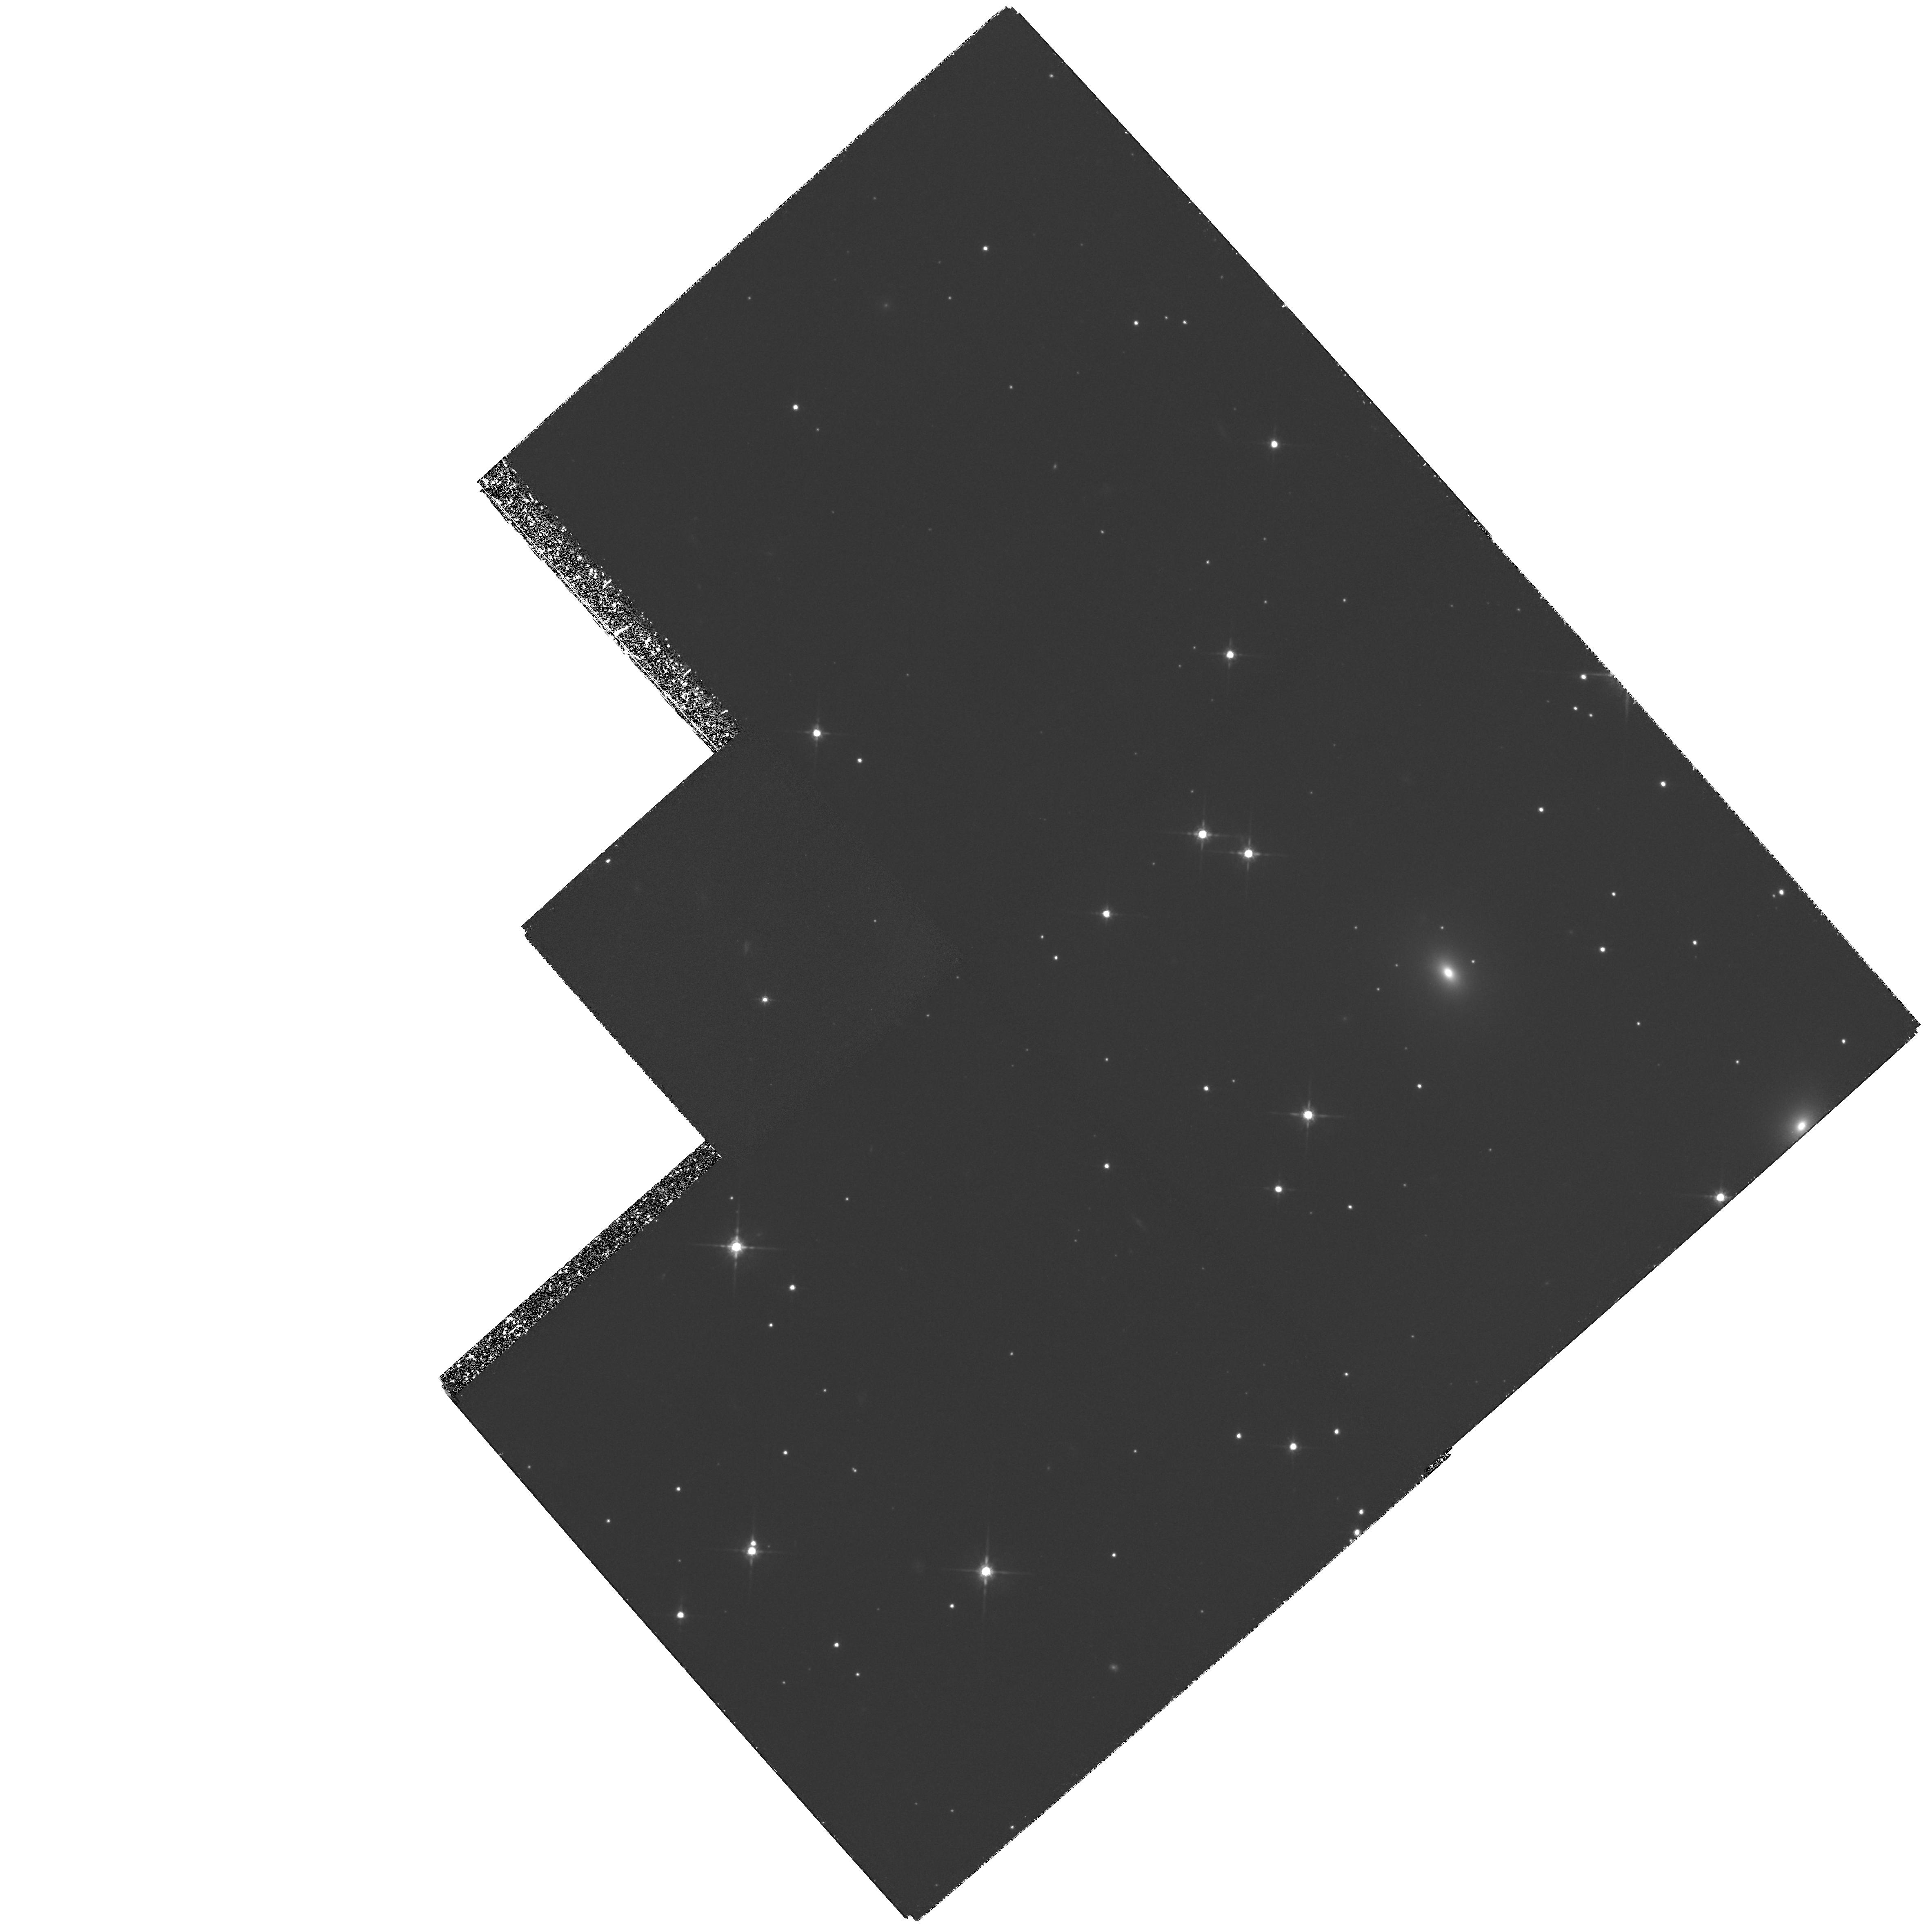
Target: 3C111-EAST. Instrument: WFPC2/PC. Filter: F791W. Exposure: 5.9 h. Observation ID: hst_5931_02_wfpc2_pc_f791w_u2tg02

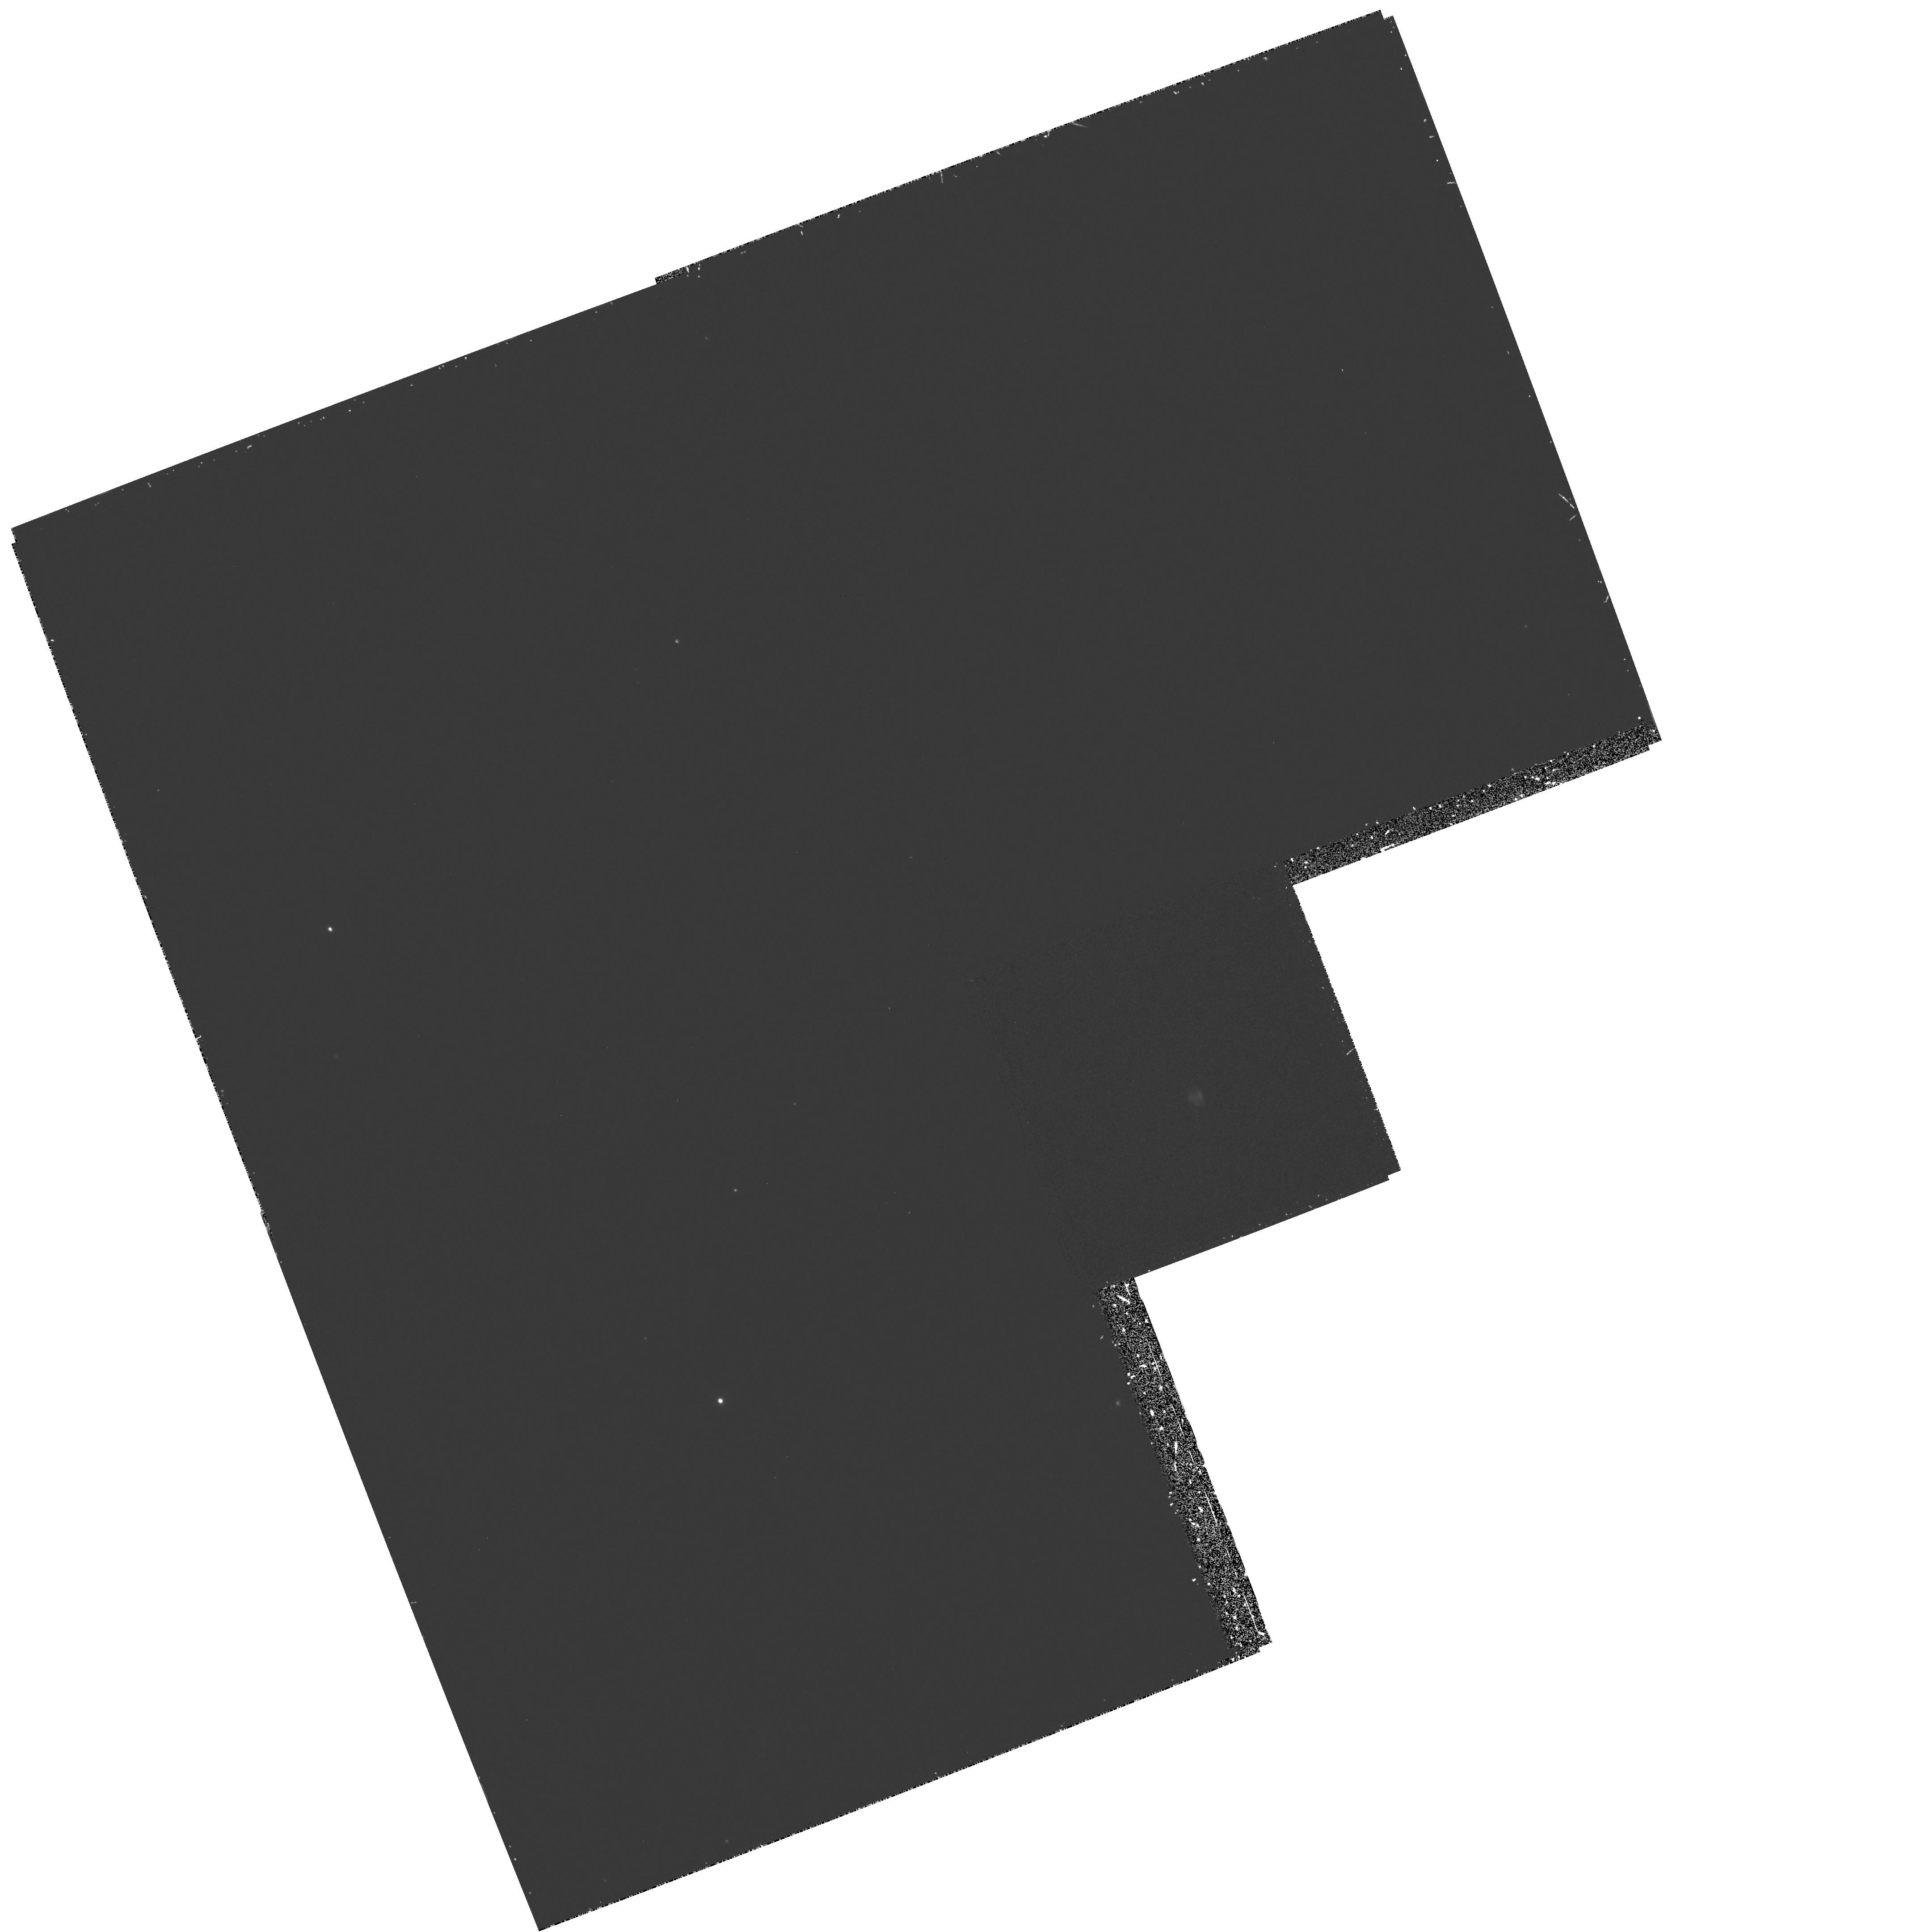
Target: PICTOR-A-WEST. Instrument: WFPC2/PC. Filter: F300W. Exposure: 53 min. Observation ID: hst_5931_01_wfpc2_pc_f300w_u2tg01

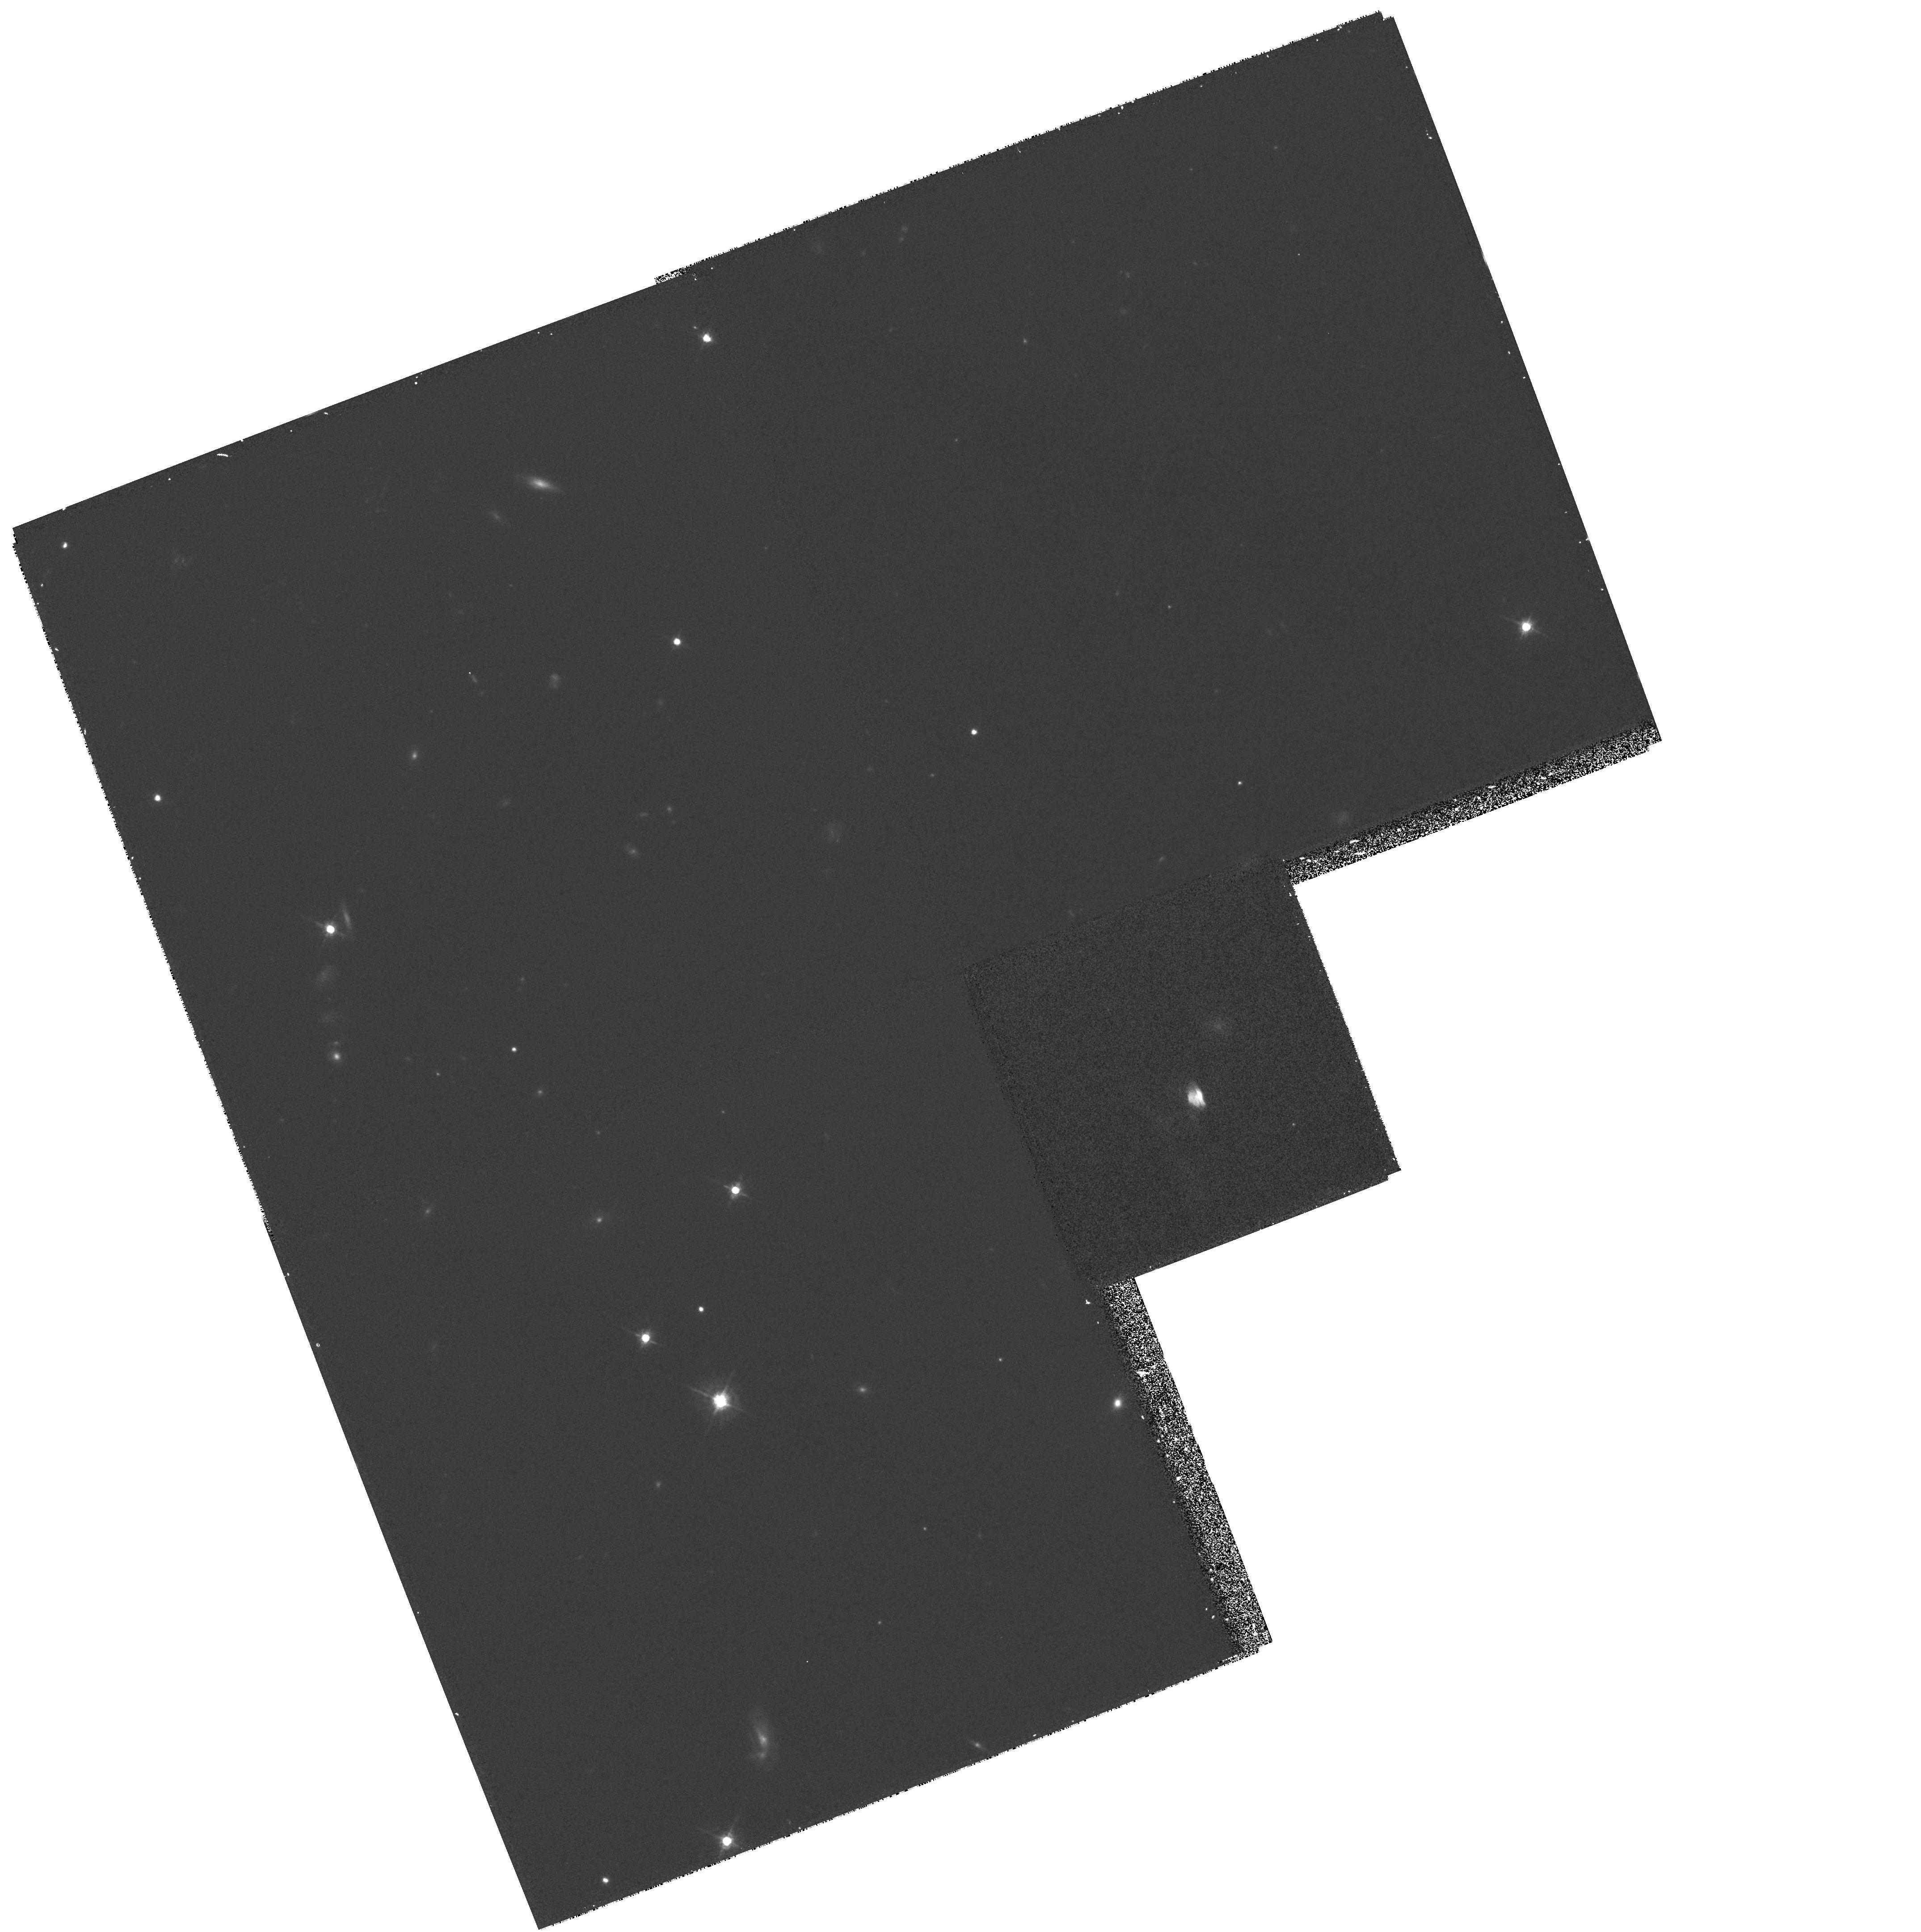
Target: PICTOR-A-WEST. Instrument: WFPC2/PC. Filter: F622W. Exposure: 17 min. Observation ID: hst_5931_01_wfpc2_pc_f622w_u2tg01

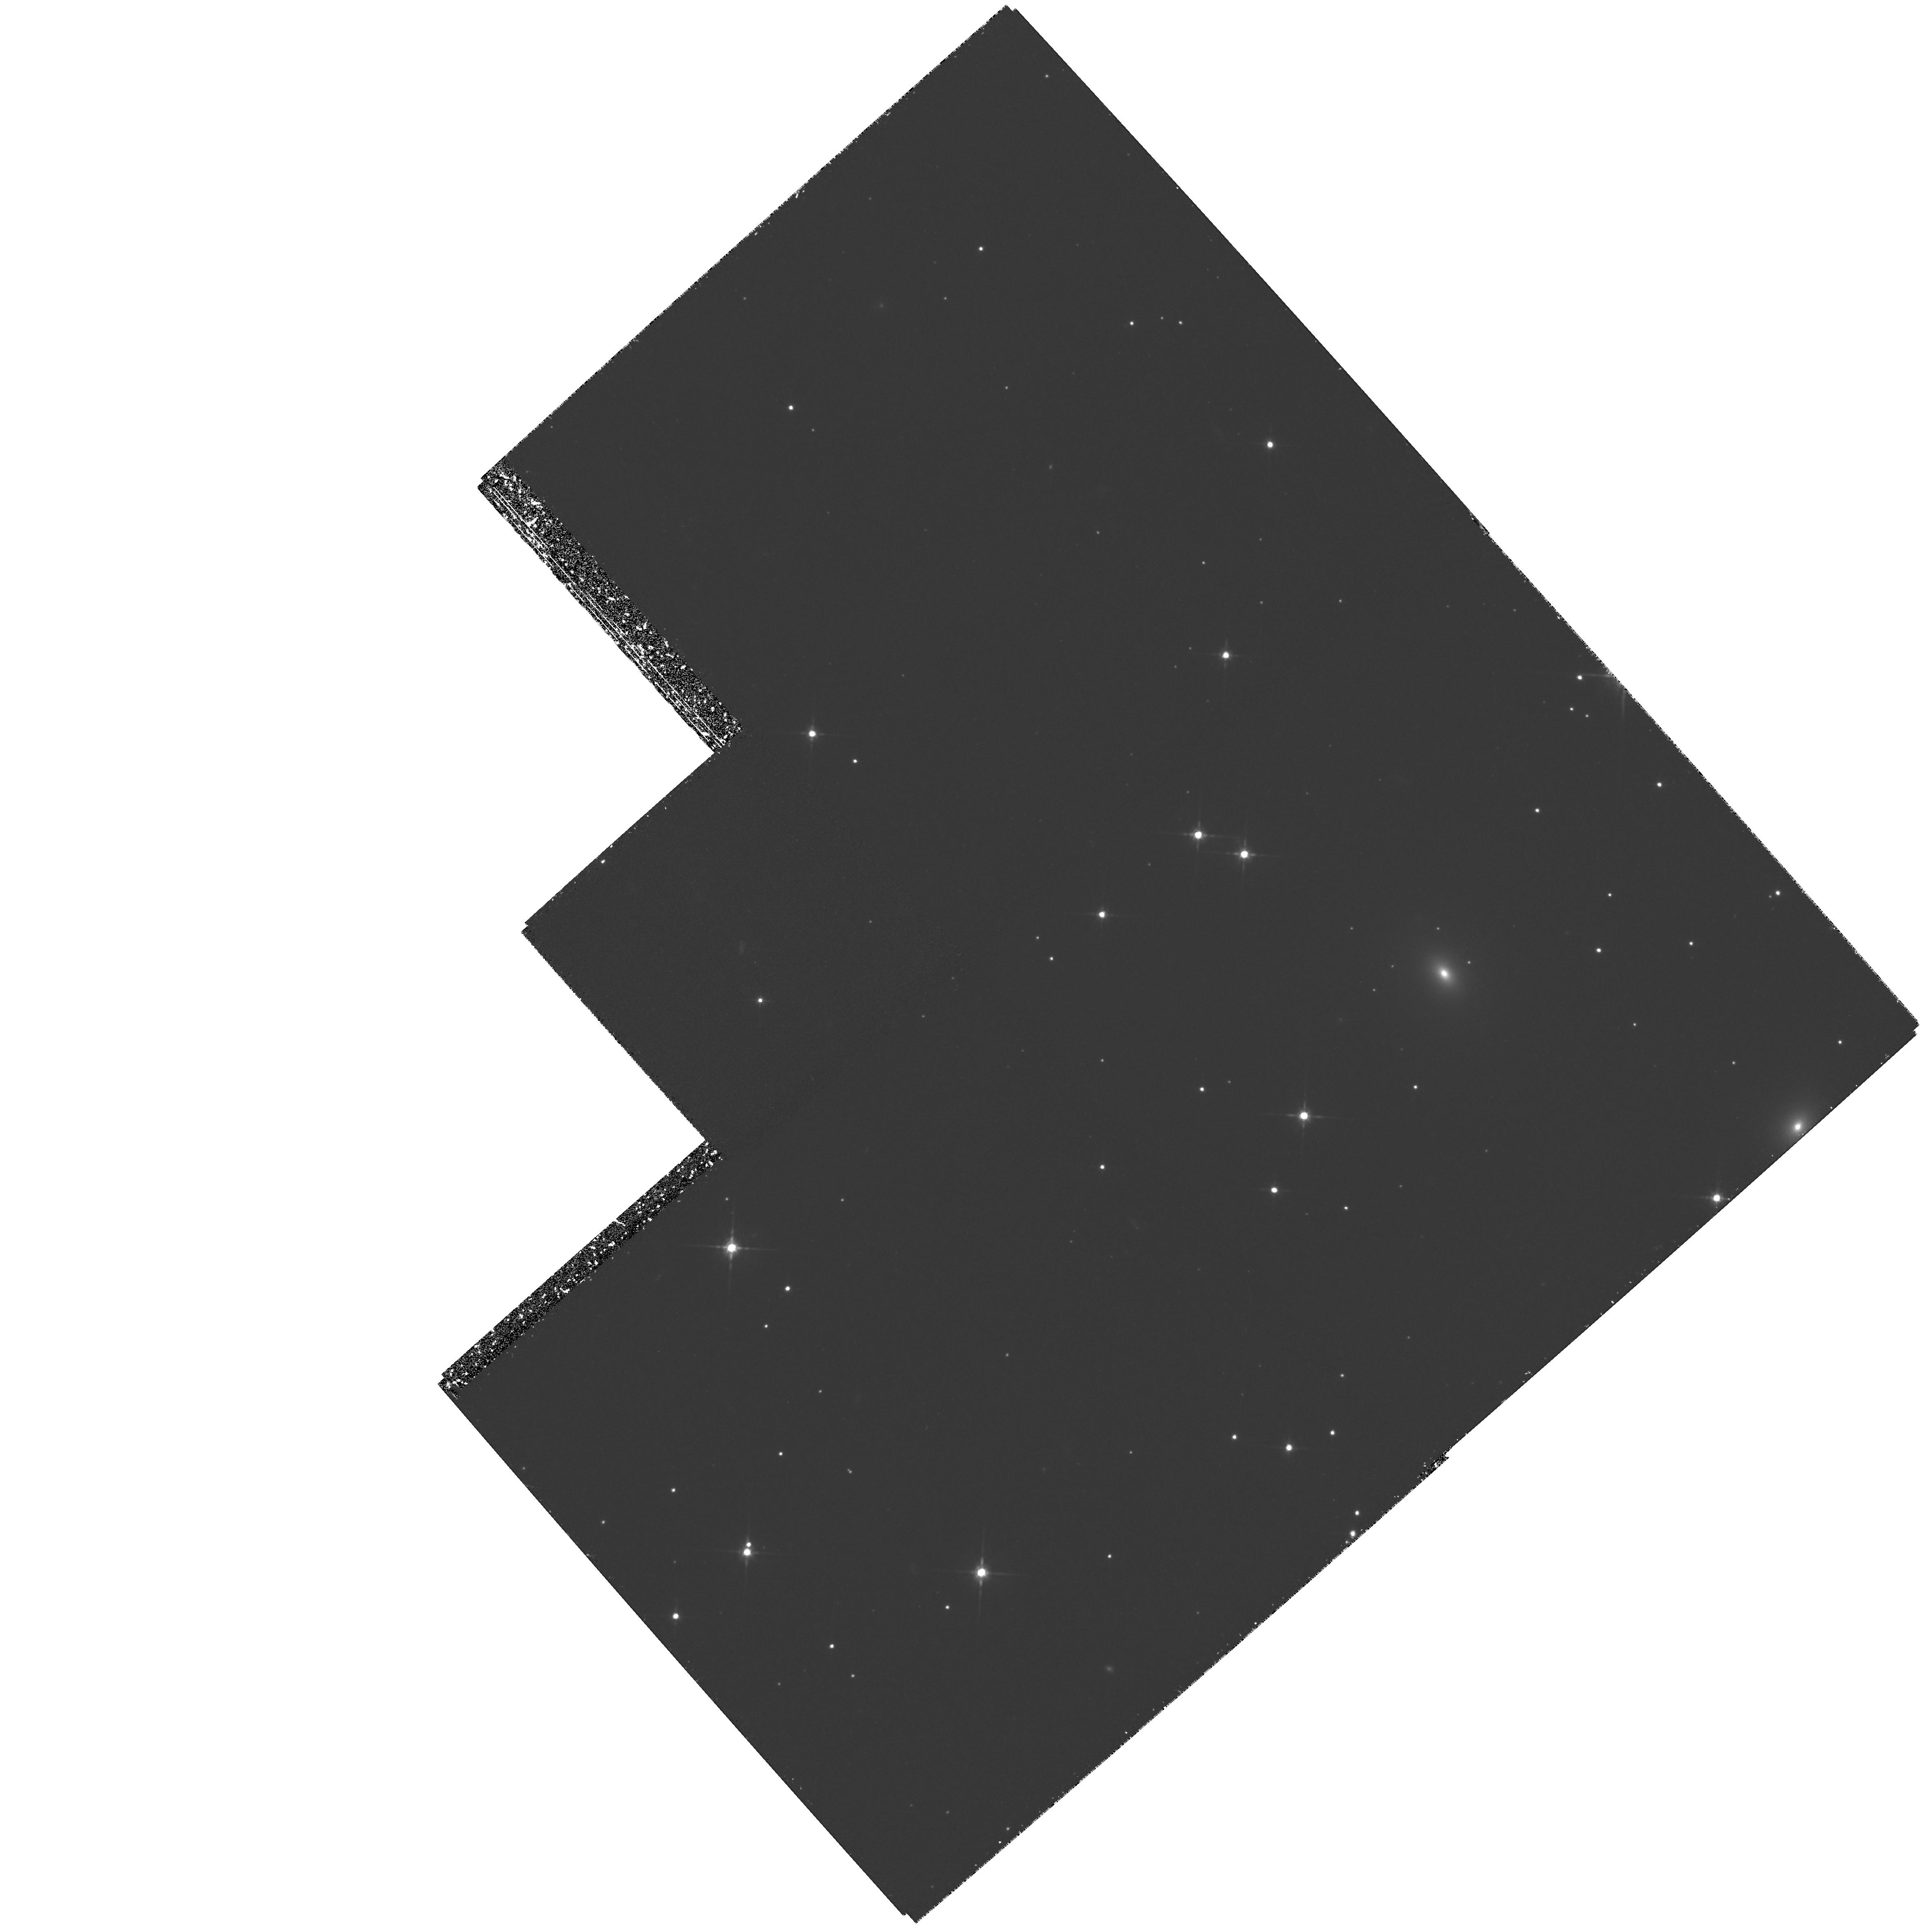
Target: 3C111-EAST. Instrument: WFPC2/PC. Filter: F791W. Exposure: 3.7 h. Observation ID: hst_5931_03_wfpc2_pc_f791w_u2tg03

LOCATION OF PARTICLE ACCELERATION IN RADIO HOT SPOTS. (PI: Meisenheimer, Klaus)

A wide variety of AGN phenomena -- e.g. the powerful double radio sources, the superluminal jets in quasars, and last but not least the unexpected powerful Gamma - ray emission of many blazars -- cannot be explained without the presence of ultrarelativistic particles (electrons, protons and perhaps positrons). But it is still a mystery how the underlying cosmic particle accelerators work. Since the most efficient acceleration processes take place in hot spots of extended radio sources (reaching E_max > 10^5 m_ec^2) and these hot spots are relatively large (> 1 kpc) they are the prime target in order to study the acceleration process and its spatial structure in detail. For the nearest hot spots the required spatial resolution of 100 pc corresponds to about 0sec point 1 which is reached by the VLA at high radio frequencies and with the HST at optical frequencies. We propose to obtain high S/N images of the nearest two optically detected hot spots in 3C 111 and Pictor A in two bandpaths with WFPC2. They will allow us to derive maps of the radio-optical and optical spectral index with a resolution of 1/10 of the hot spot diameter. Such spectral index maps are the crucial observational input for the decision between competing models of the acceleration mechanisms and should lead to a quantitative description of the underlying physics.